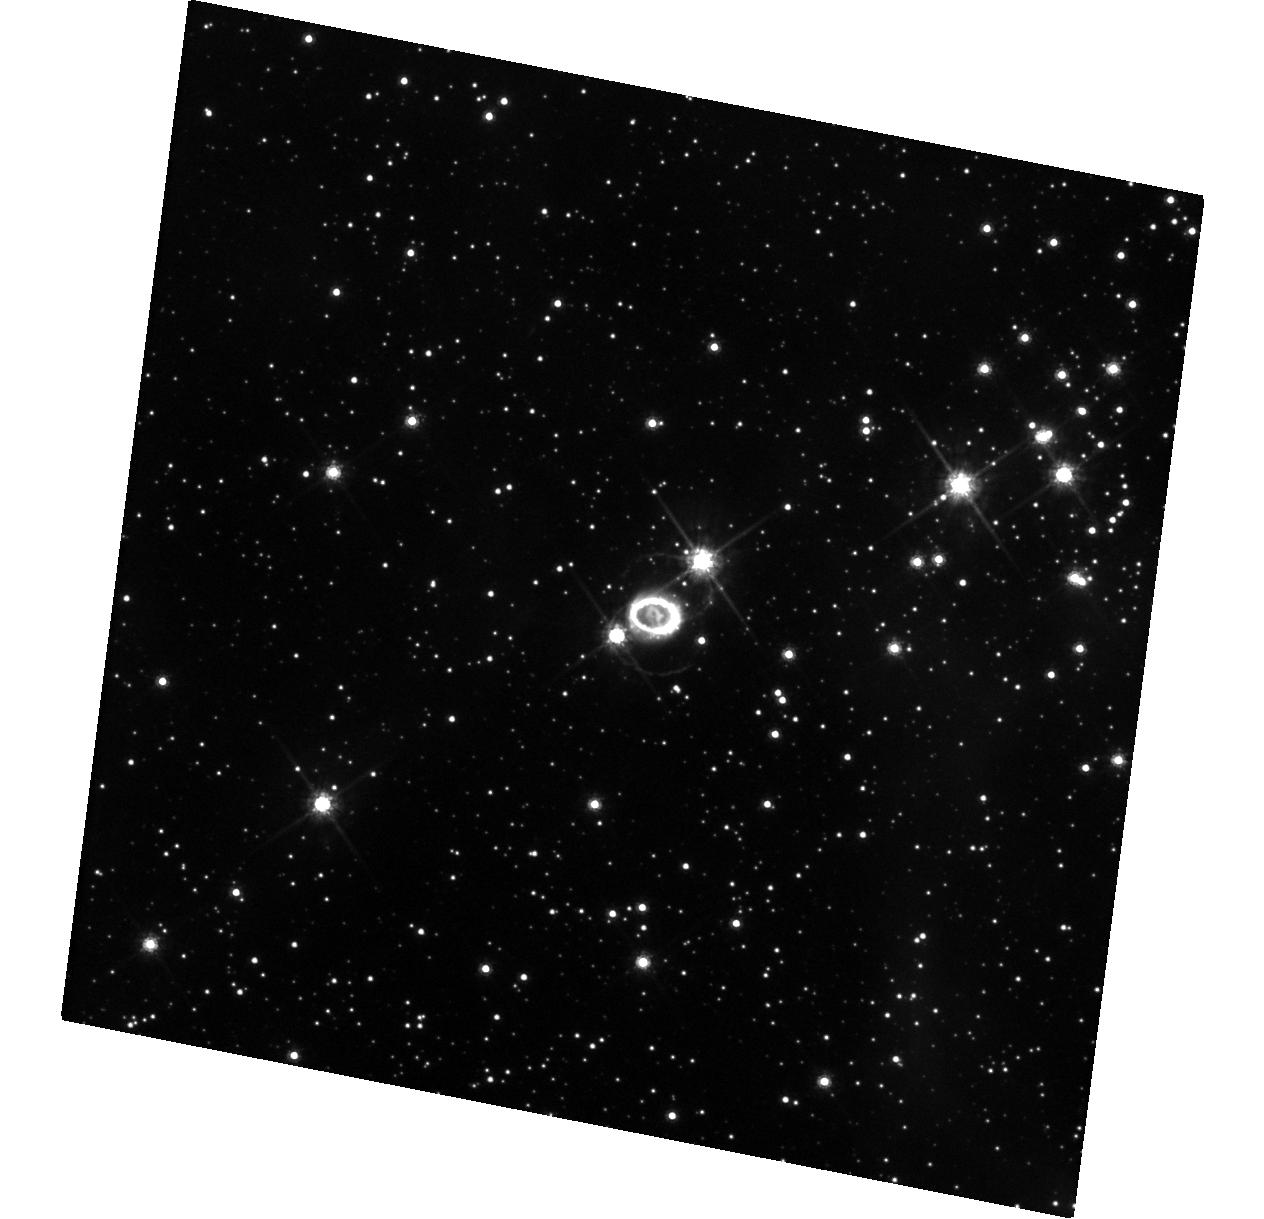
Target: SN-1987A. Instrument: WFC3/UVIS. Filter: F625W. Exposure: 20 min. Observation ID: hst_15503_10_wfc3_uvis_f625w_idvt10

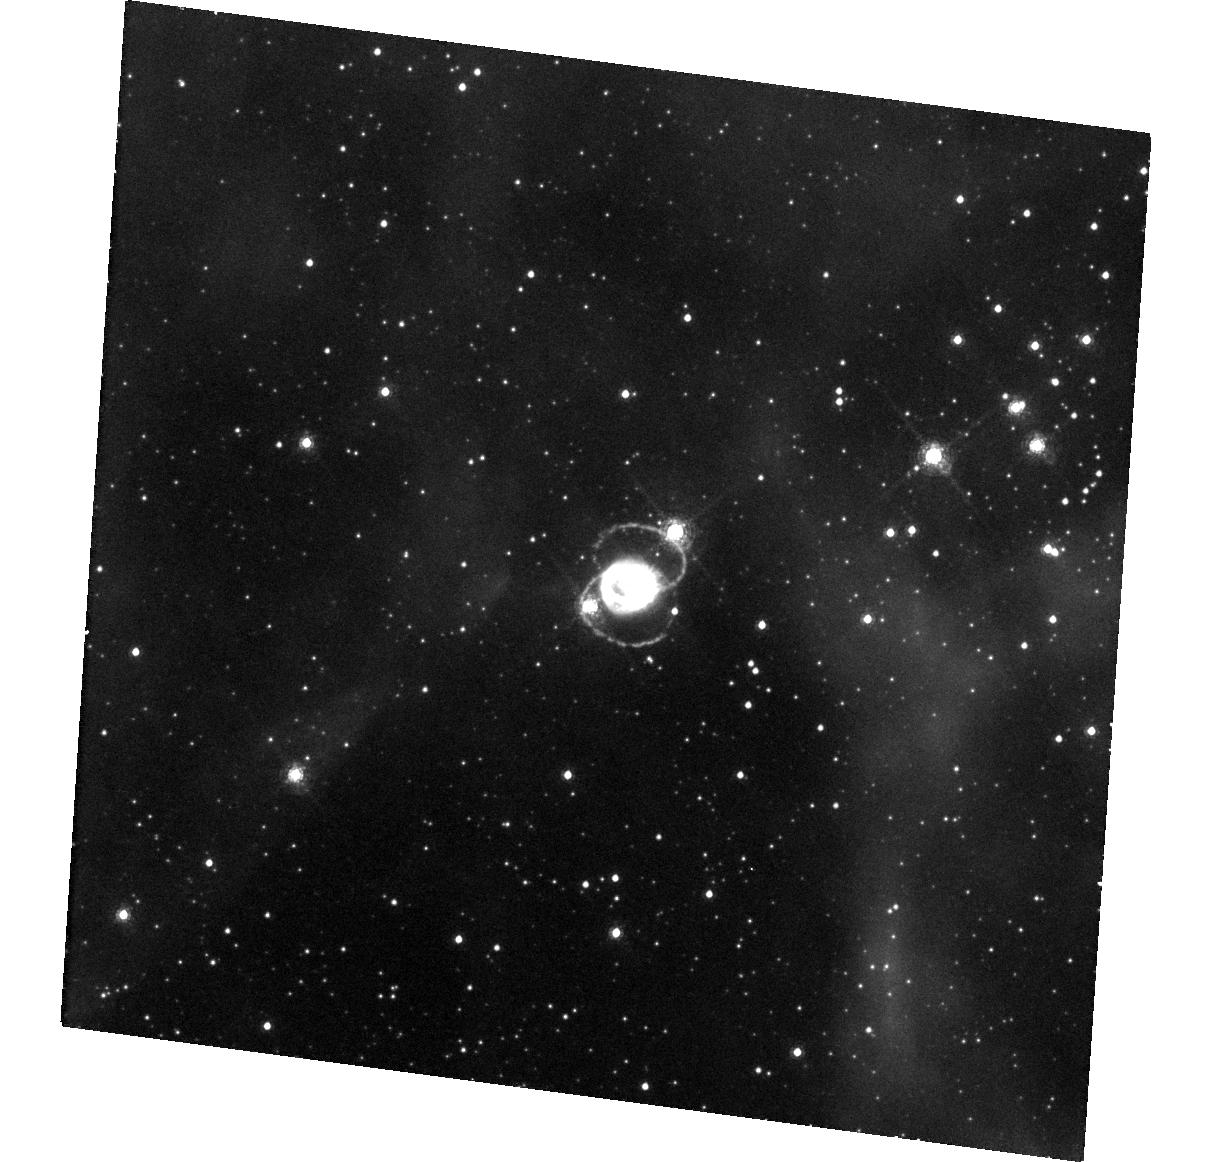
Target: SN-1987A. Instrument: WFC3/UVIS. Filter: F657N. Exposure: 48 min. Observation ID: hst_15503_11_wfc3_uvis_f657n_idvt11

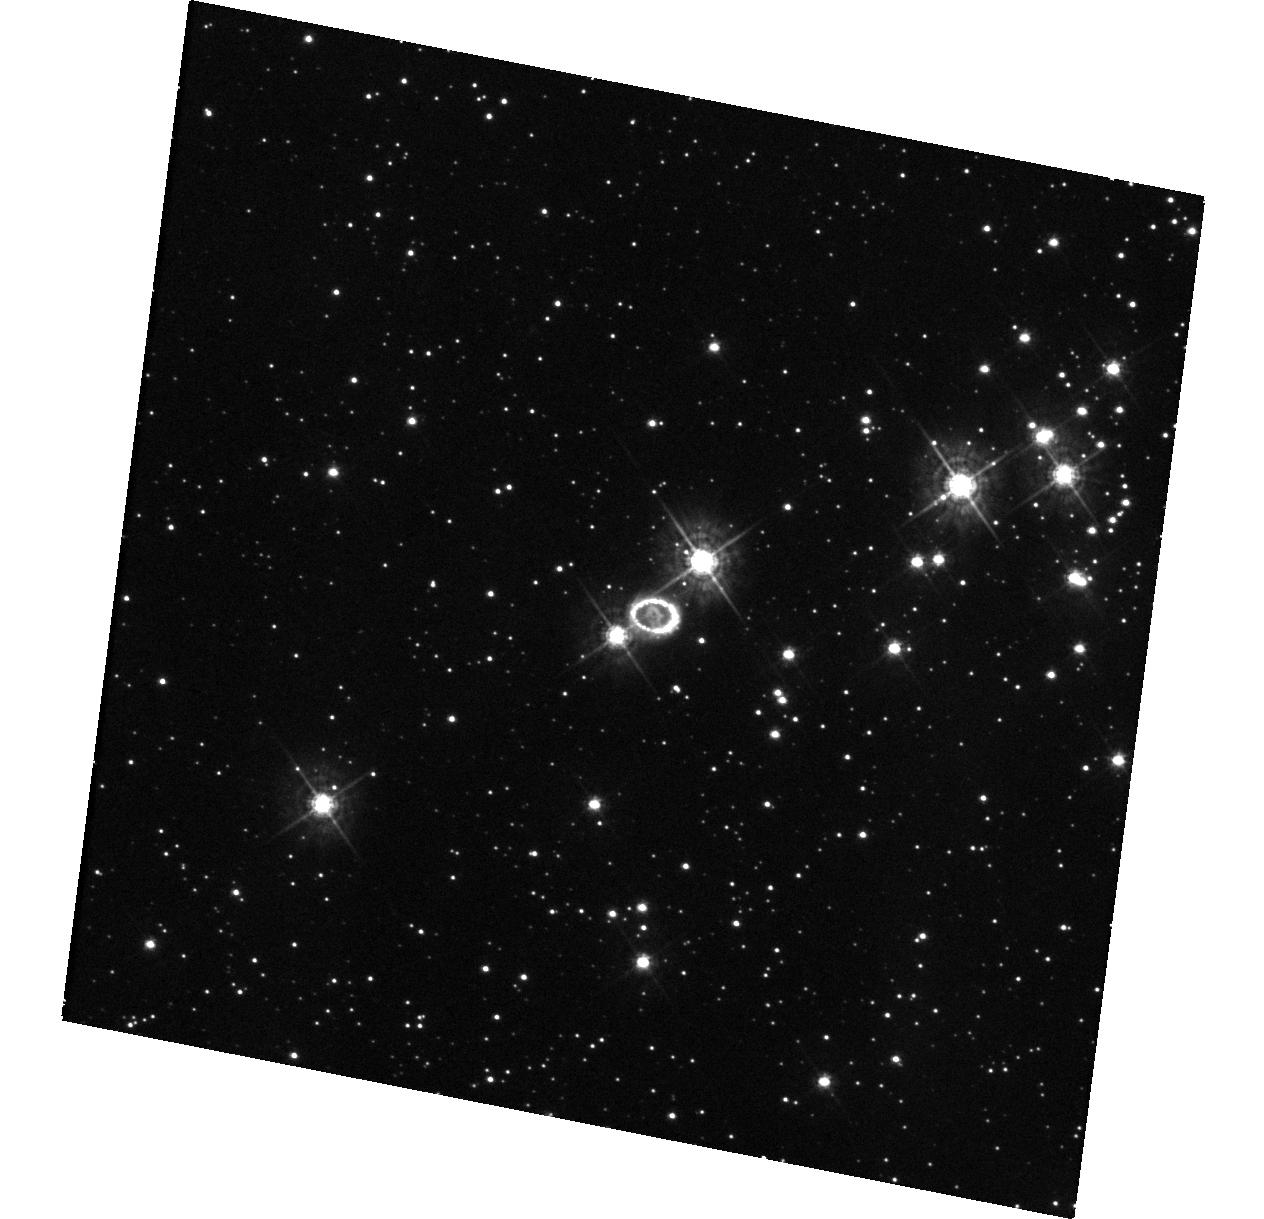
Target: SN-1987A. Instrument: WFC3/UVIS. Filter: F438W. Exposure: 20 min. Observation ID: hst_15503_10_wfc3_uvis_f438w_idvt10

Imaging the transition of SN 1987A to SNR 1987A (PI: Fransson, Claes)

SN 1987A is the great supernova (SN) of the HST era. An unbroken string of observations is the essential tool for detecting change and establishing a uniform legacy archive. Previous imaging has shown that the SN ejecta has changed from being powered by radioactive 44Ti up to day 5000, to being powered by the X-rays from the ring collision. This is seen both in the light curve and the rapidly changing morphology of the ejecta. As the X-rays penetrate further in we expect the metal rich core to also become illuminated. As the ejecta expand the dust in the center may become transparent and our limits on a compact object will become stronger, or yield a detection. Also the circumstellar ring surrounding the SN is undergoing a dramatic change. After a rapid increase, the flux reached a maximum around day 8000 and is now decaying rapidly. This marks the final destruction of the ring and we estimate that by 2025 it will be dissolved. At the same time, diffuse emission and new hot spots outside the inner ring are becoming visible, providing a tool to study the unknown circumstellar environment outside the ring. Imaging in both narrow and broad bands allow us to follow these developments. The HST observations have a unique blend of photometric fidelity and angular resolution that makes them the indispensable partner to ongoing ground-based, X-ray and sub-mm ALMA observations, providing the morphology of both the inner metal rich core and the H-rich envelope. They will also be a necessary complement to our approved STIS and COS observations and by 2019 also of the JWST GTO observations. This is a long term study: given the rapid change we see, sampling every year is necessary.